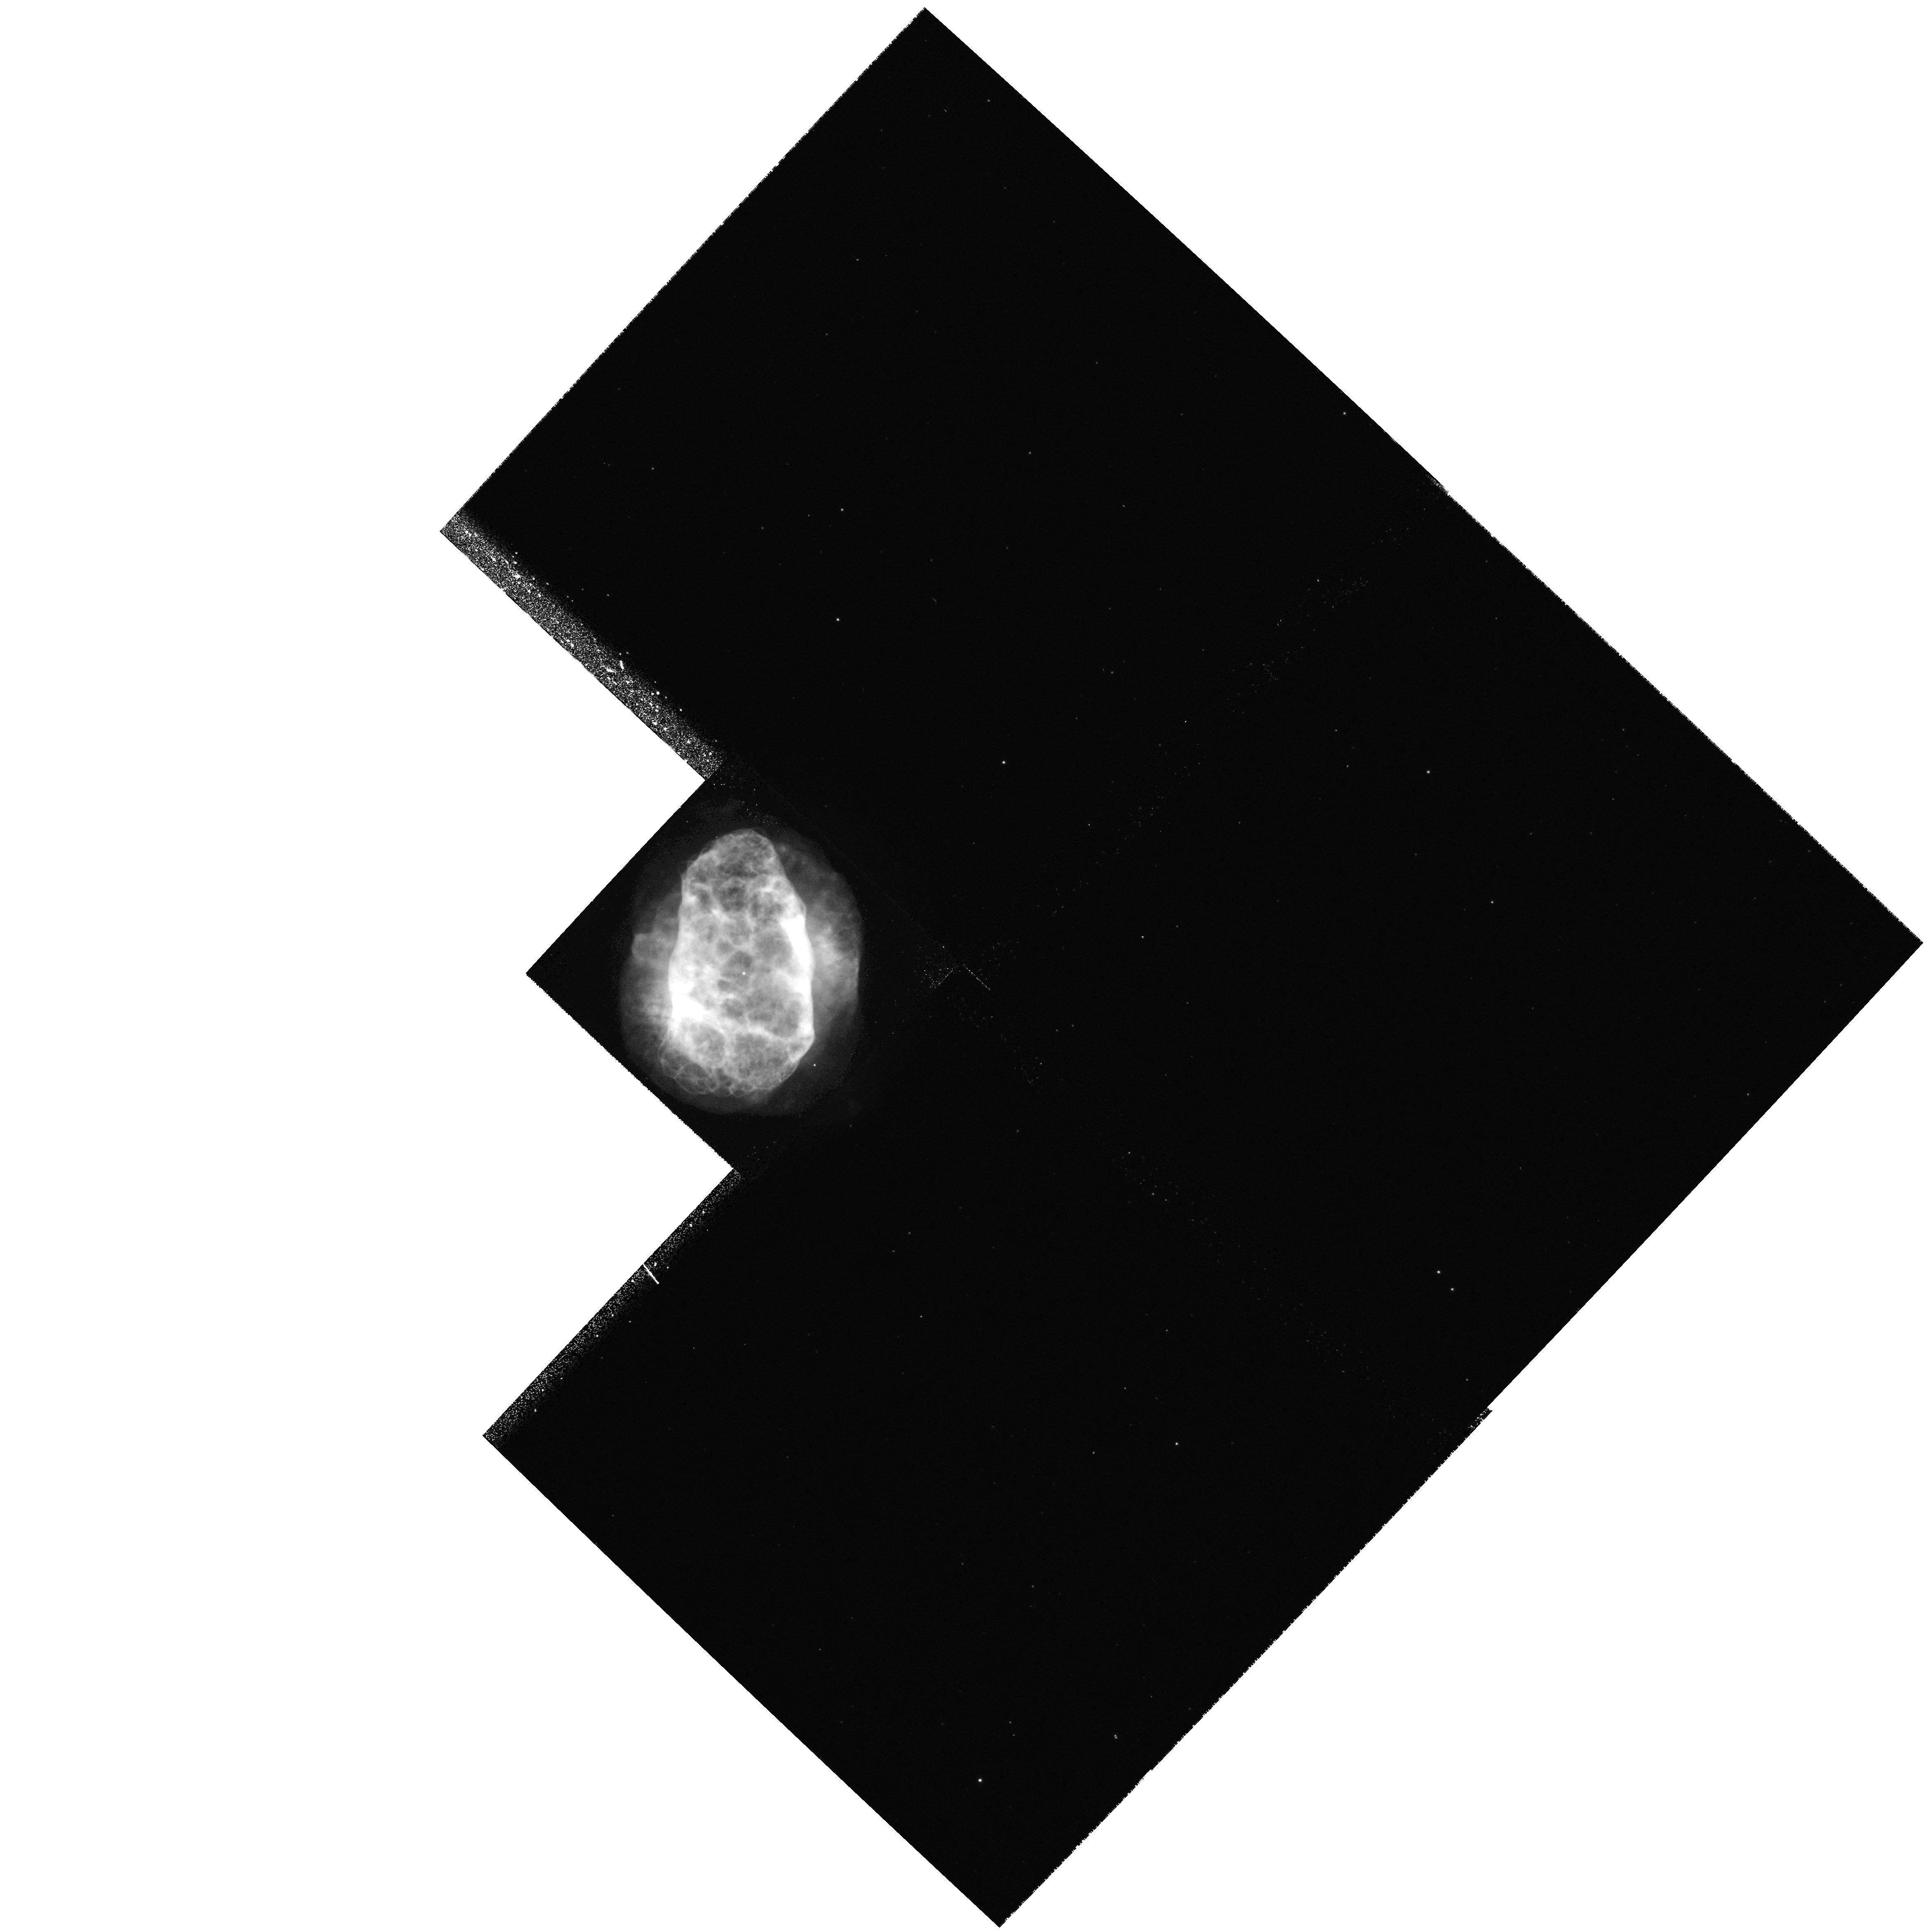
Target: NGC6153-CSTAR. Instrument: WFPC2/PC. Filter: F502N. Exposure: 20 min. Observation ID: hst_8594_03_wfpc2_pc_f502n_u66x03

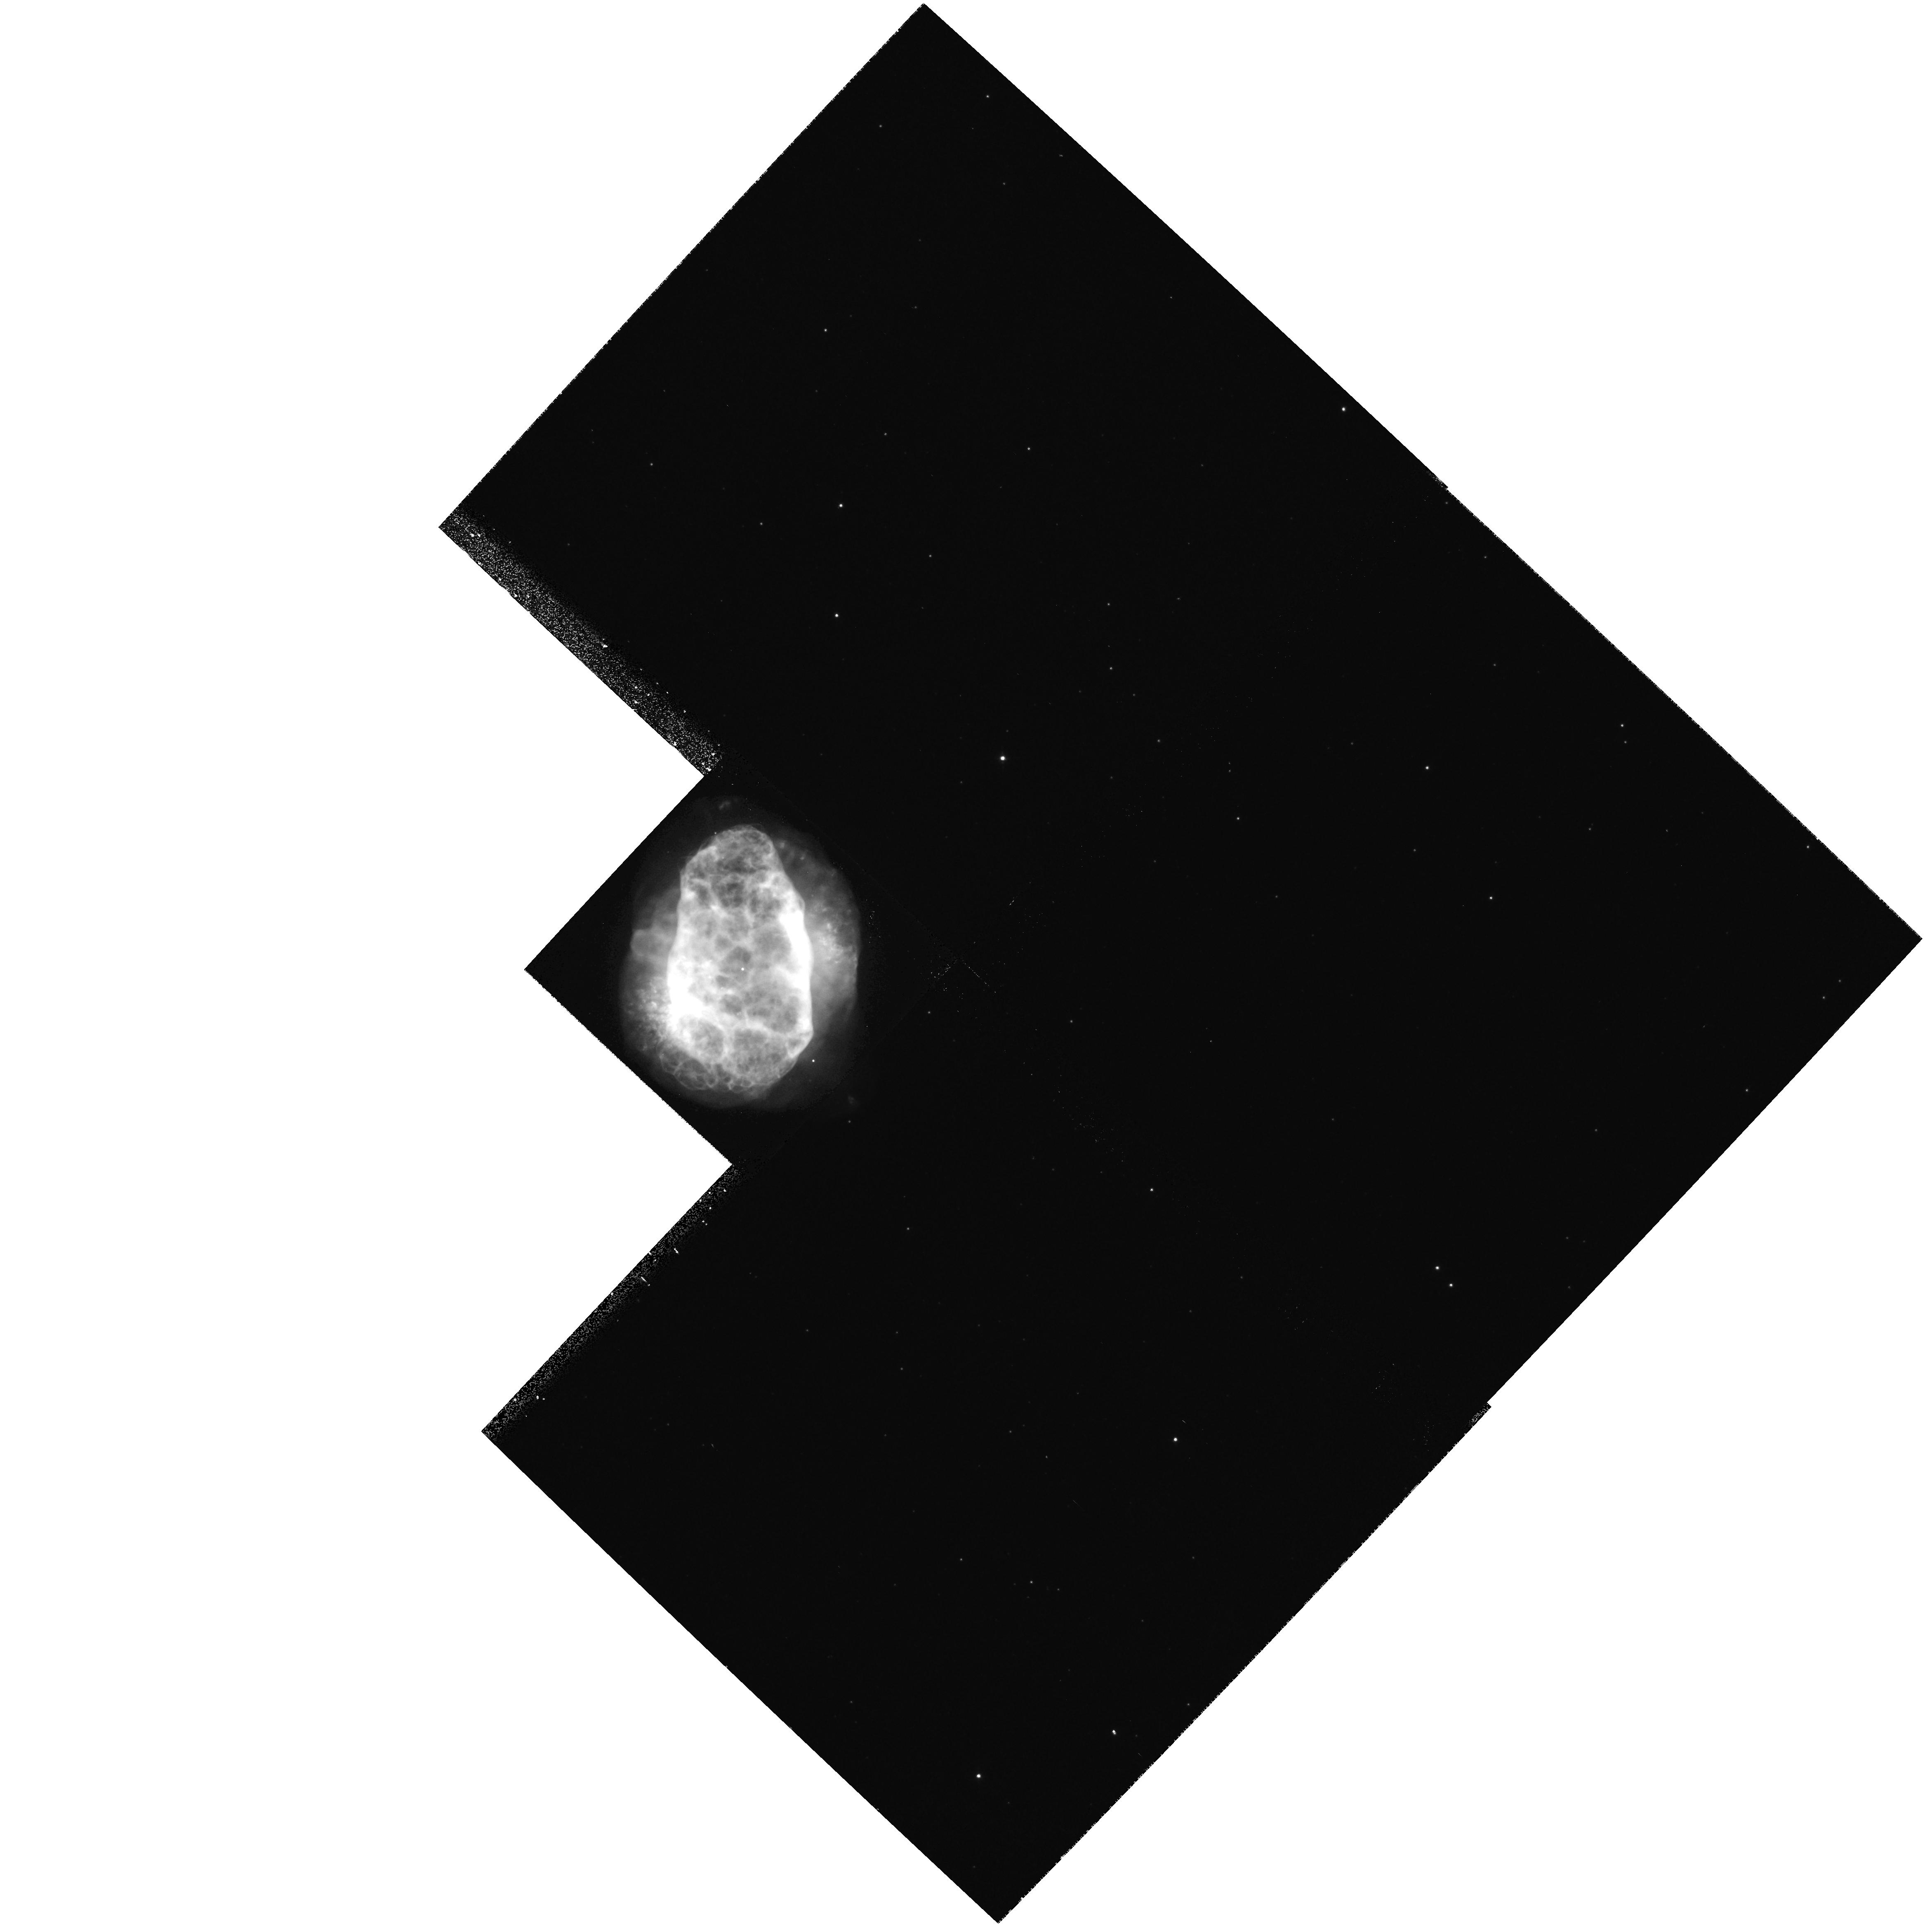
Target: NGC6153-CSTAR. Instrument: WFPC2/PC. Filter: F656N. Exposure: 17 min. Observation ID: hst_8594_03_wfpc2_pc_f656n_u66x03

H-deficient condensations in PNe -- a key to discrepancies in abundance determinations (PI: Liu, Xiao-wei)

Much of our knowledge of elemental abundances in our own and other galaxies rests on emission line nebulae. Our recent CNO abundance determinations for PNe using optical recombination lines (ORLs) have yielded abundances systematically higher than the `standard' values deduced from UV/optical collisionally excited lines (CELs), with discrepancies covering a wide range from 1--20. In the extreme case of NGC 6153, multi-waveband analysis has yielded CNO and Ne abundances from ORLs which are all about a factor of ten higher than the CEL values. Temperature fluctuations and density inhomogeneities fail to explain all the available data. Instead our analysis indicates that NGC 6153 may have experienced a recent ejection of H-deficient knots, similar to those observed in the `born-again' PN Abell 30. We propose to obtain deep STIS long-slit spectra for the well-resolved H- deficient knots of A 30 and to search for such knots in NGC 6153. The data will yield the spatially resolved temperature, density and ionization structure of the knots in Abell 30, and, for the first time, accurate ORL C and O abundances for them. The results will lead to a much better understanding of the physics of such knots and their effects on abundance determinations. The observations of NGC 6153 will allow us to test if the observed central peaking of its ORL C and O abundances is a consequence of a central concentration of similar H-deficient knots.